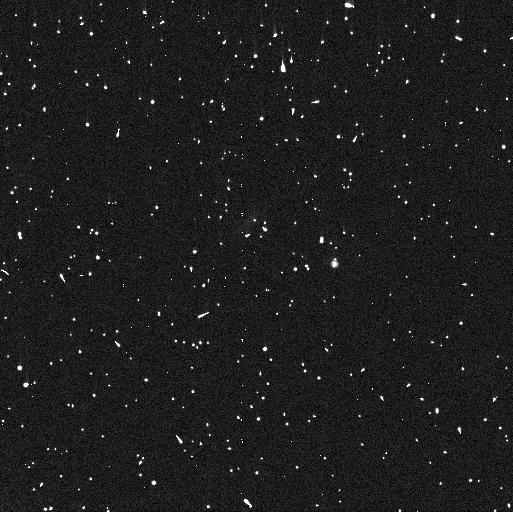
Target: 2015RR245
Instrument: WFC3/UVIS
Filter: F814W
Exposure: 6 min
Observation ID: iear01ibq

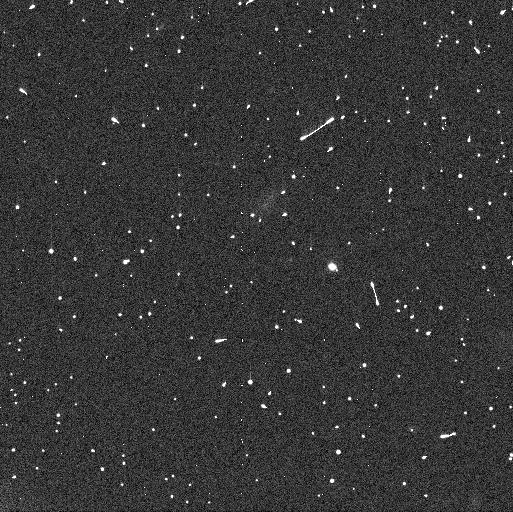
Target: 2015RR245
Instrument: WFC3/UVIS
Filter: F606W
Exposure: 6 min
Observation ID: iear01i7q

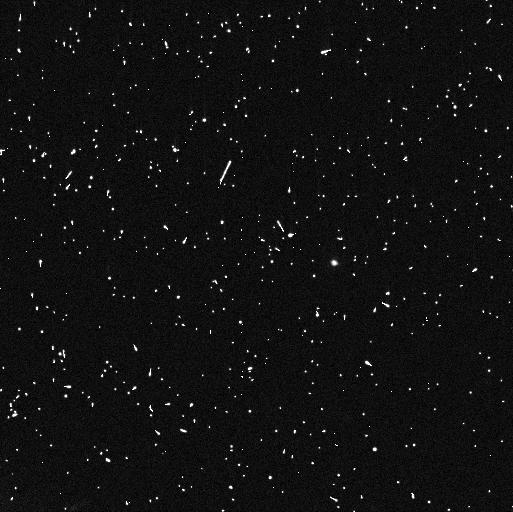
Target: 2015RR245
Instrument: WFC3/UVIS
Filter: F606W
Exposure: 6 min
Observation ID: iear02meq

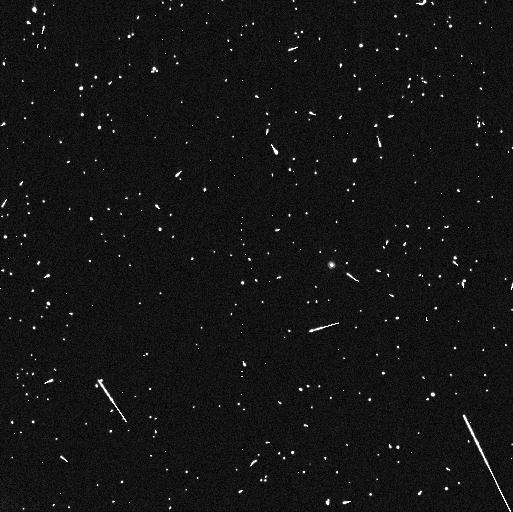
Target: 2015RR245
Instrument: WFC3/UVIS
Filter: F814W
Exposure: 6 min
Observation ID: iear02mhq

Confirming the binarity of Kuiper Belt Object 2015 RR245: a test of the streaming instability (PI: Fraser, Wesley C)

Binary systems are prevalent throughout the Kuiper Belt, with roughly 110 systems known to date. The question of how these binary systems formed is of great interest, as each proposed mechanism has its own implications for the conditions in the early Solar System during planetesimal growth. The favoured mechanism - streaming instability in a gaseous dusty disc followed by gravitational collapse of a pebble cloud (SI-GC) - naturally produces many of the observed features of Kuiper Belt binaries. This mechanism also predicts the presence of a class of relatively massive systems with nearly equal sized primary and secondary components. Such systems are virtually absent from the observed sample, with the exception of the Varda-Ilume system. Here we propose observations of the KBO 2015 RR245, the ground-based observations of which hint at a barely resolved binary. The inferred brightnesses and locations of the primary and secondary are consistent from image to image, and imply a system with mass and mass ratio very similar to the Varda system. If binarity is confirmed, RR245 and Varda together would reveal the presence of a class of binary that has simply gone unnoticed, and would solve one of the current tensions between observations and formation simulation of SI-GC. We propose a simple two orbit WFC3 program, with an aim to confirm the binarity of RR245. Observations will be tuned to avoid non-detection in the case of overlapping binary components, and will enable measure of both component's colors and relative sizes, properties that are necessary to confirm consistency with formation via SI-GC.